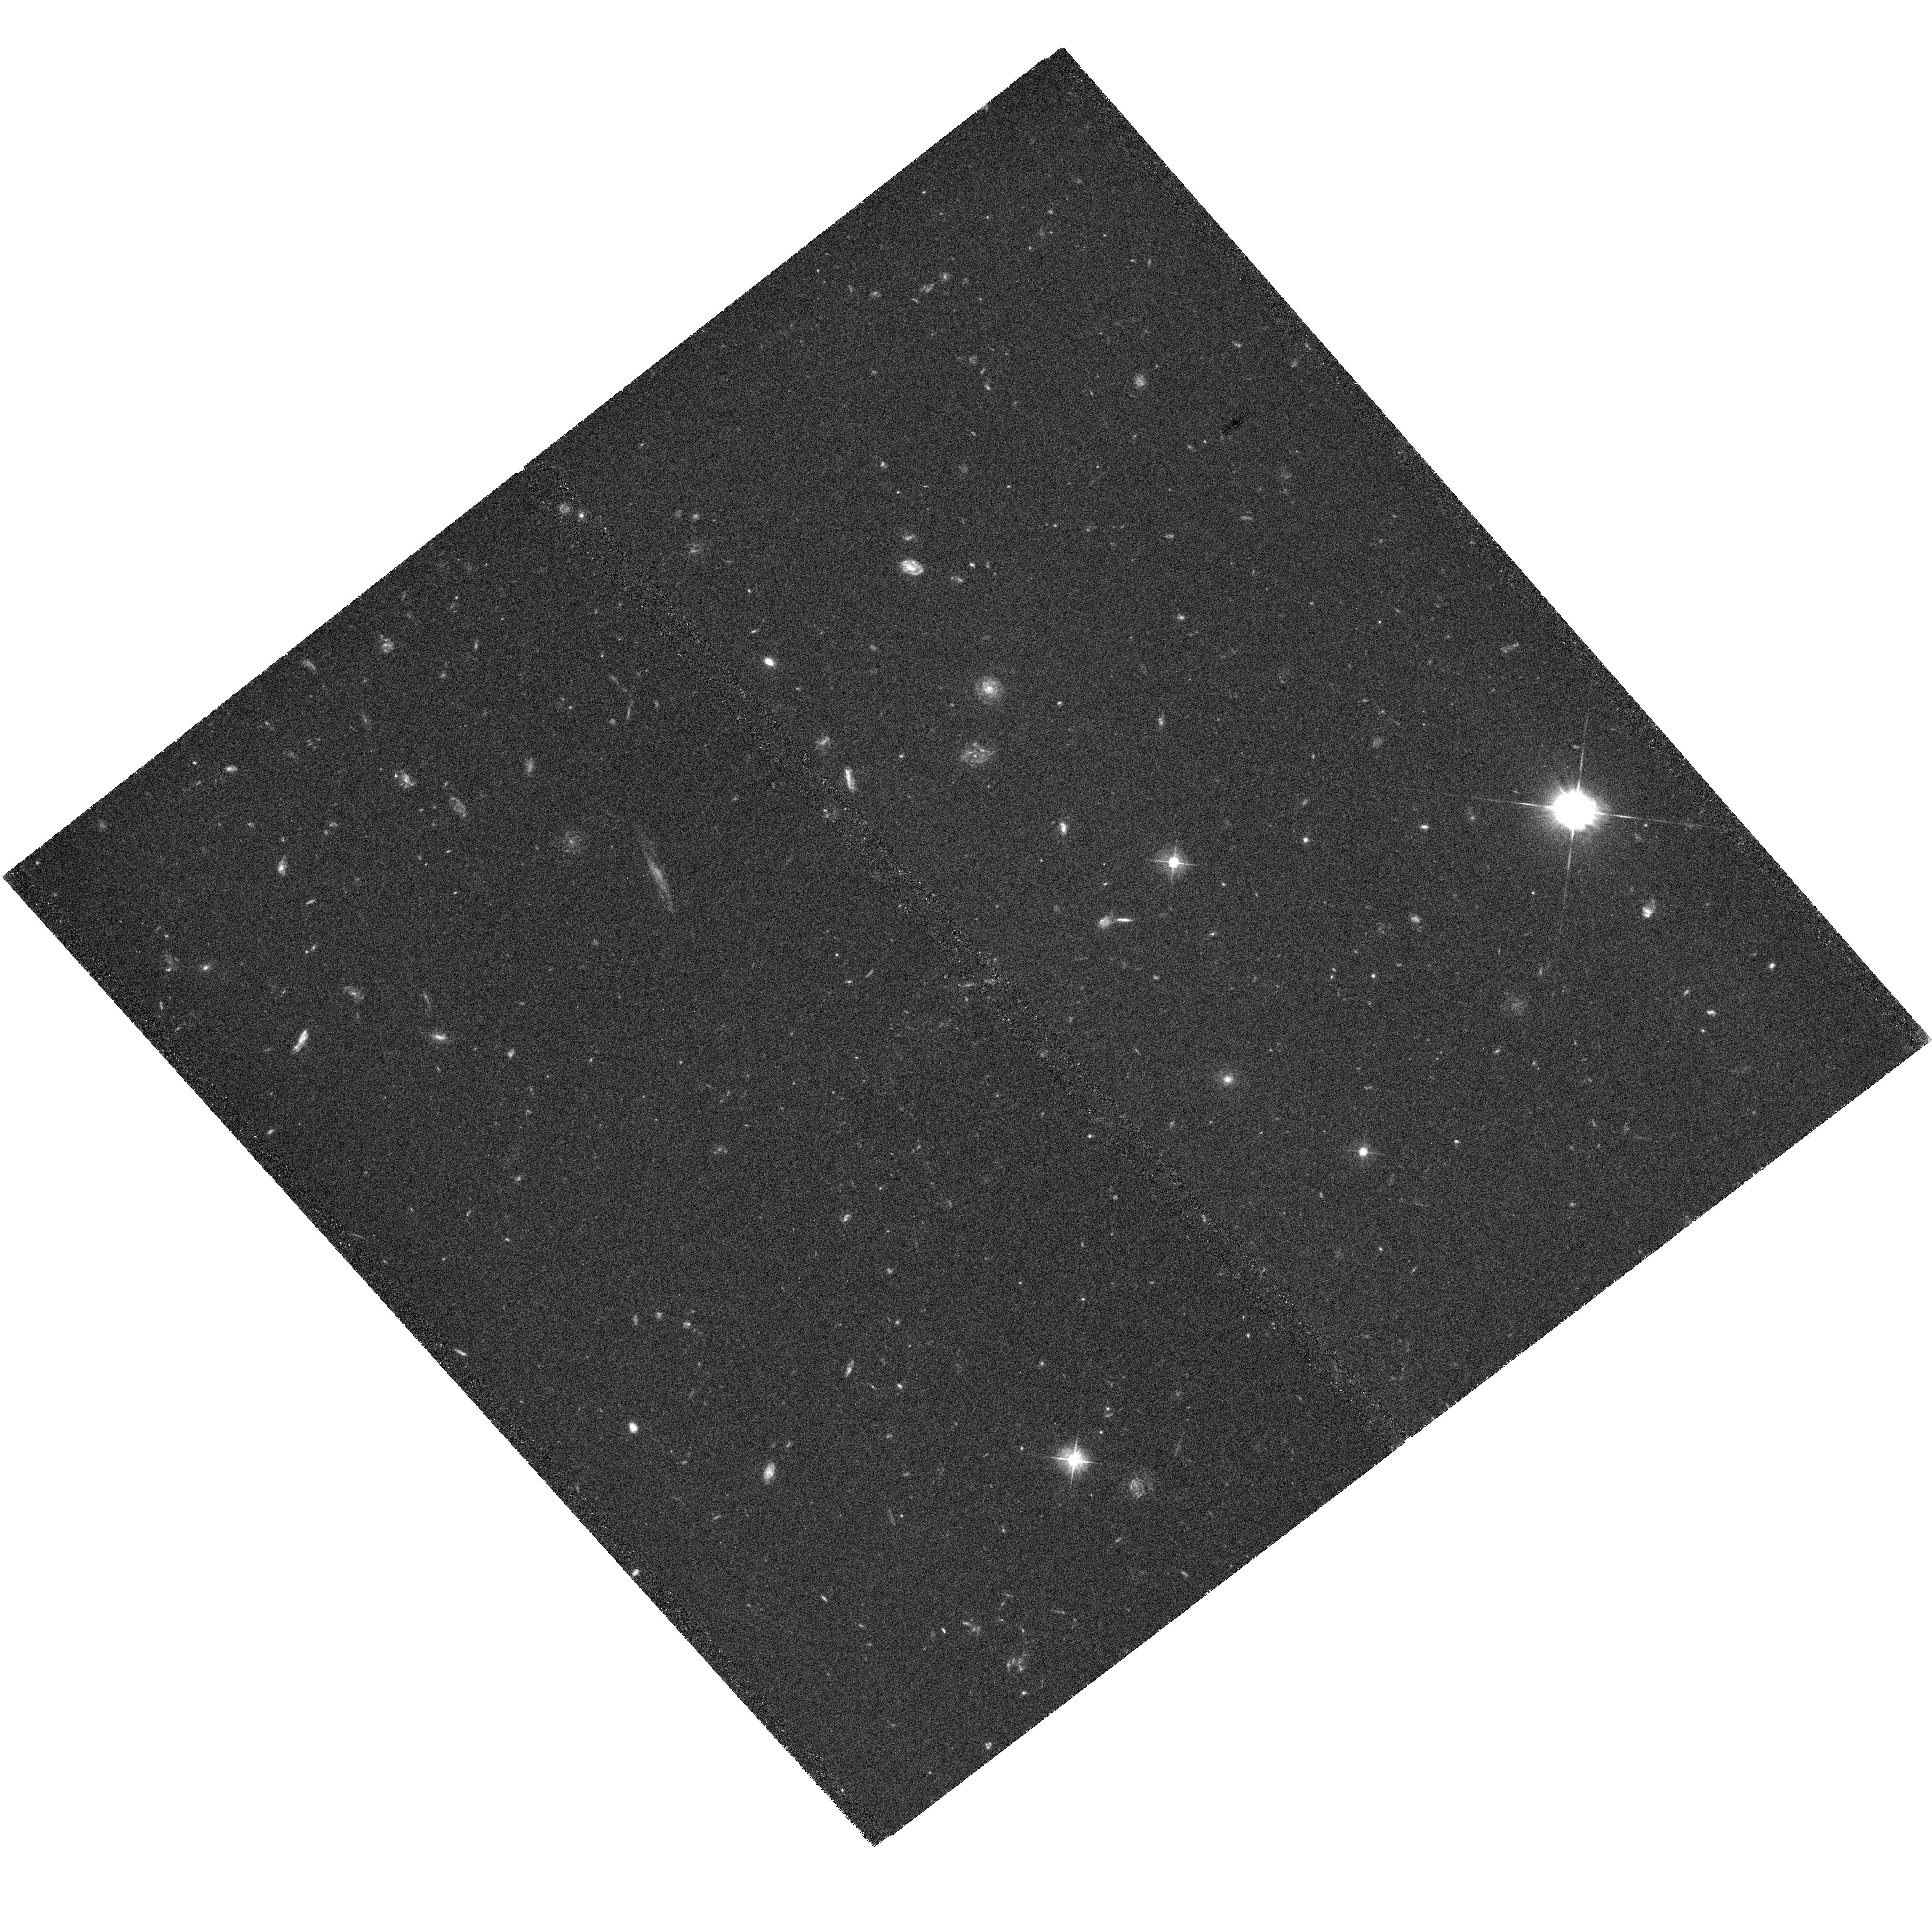
Target: PRG1. Instrument: WFC3/UVIS. Filter: F475W. Exposure: 2.4 h. Observation ID: hst_12608_01_wfc3_uvis_f475w_ibrb01

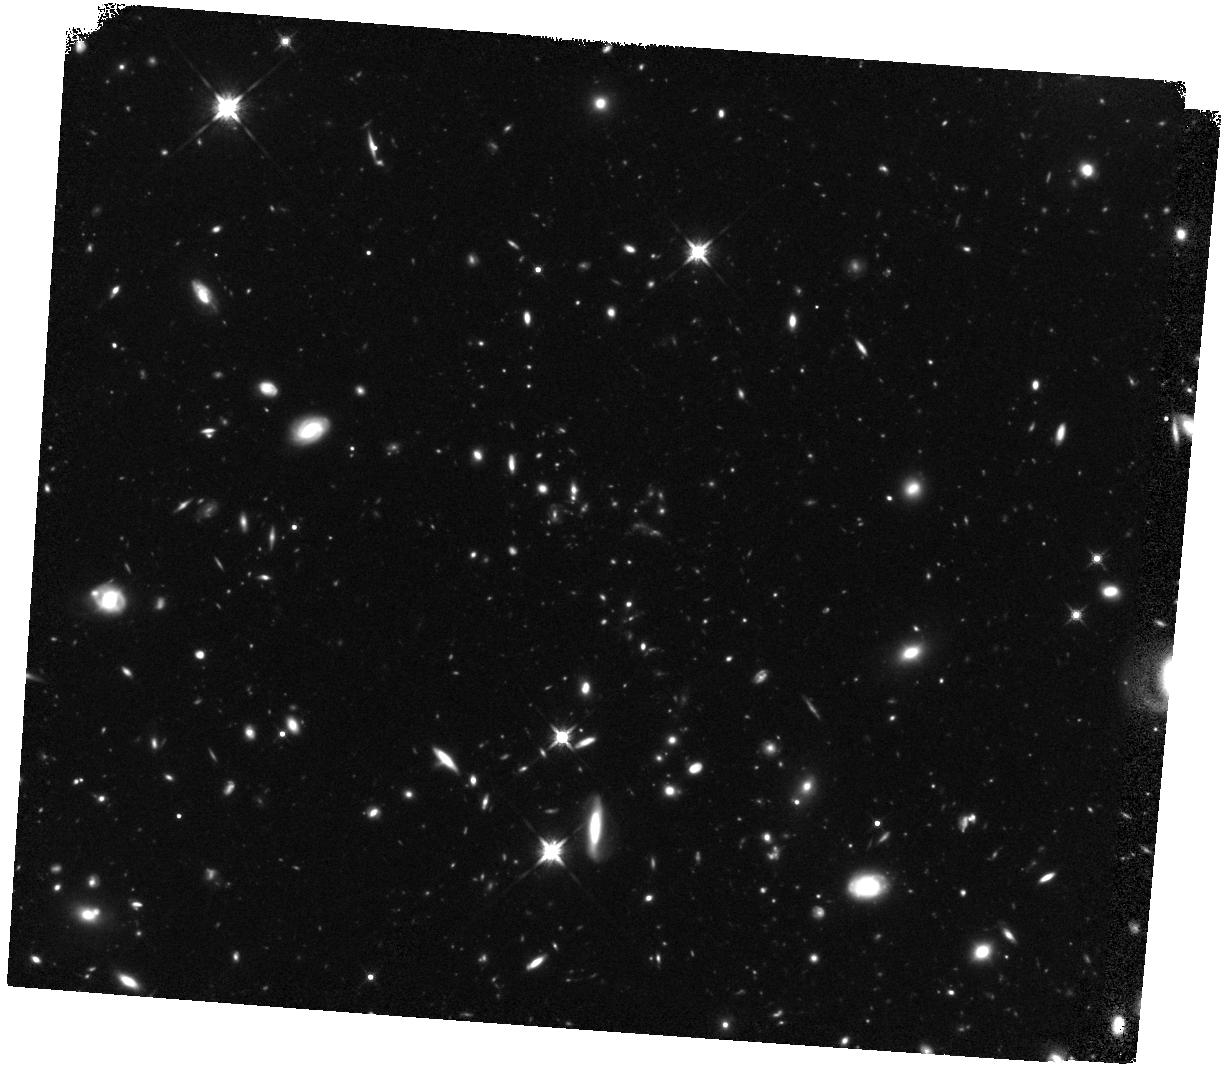
Target: PRG3. Instrument: WFC3/IR. Filter: F140W. Exposure: 1.7 h. Observation ID: hst_12608_10_wfc3_ir_f140w_ibrb10

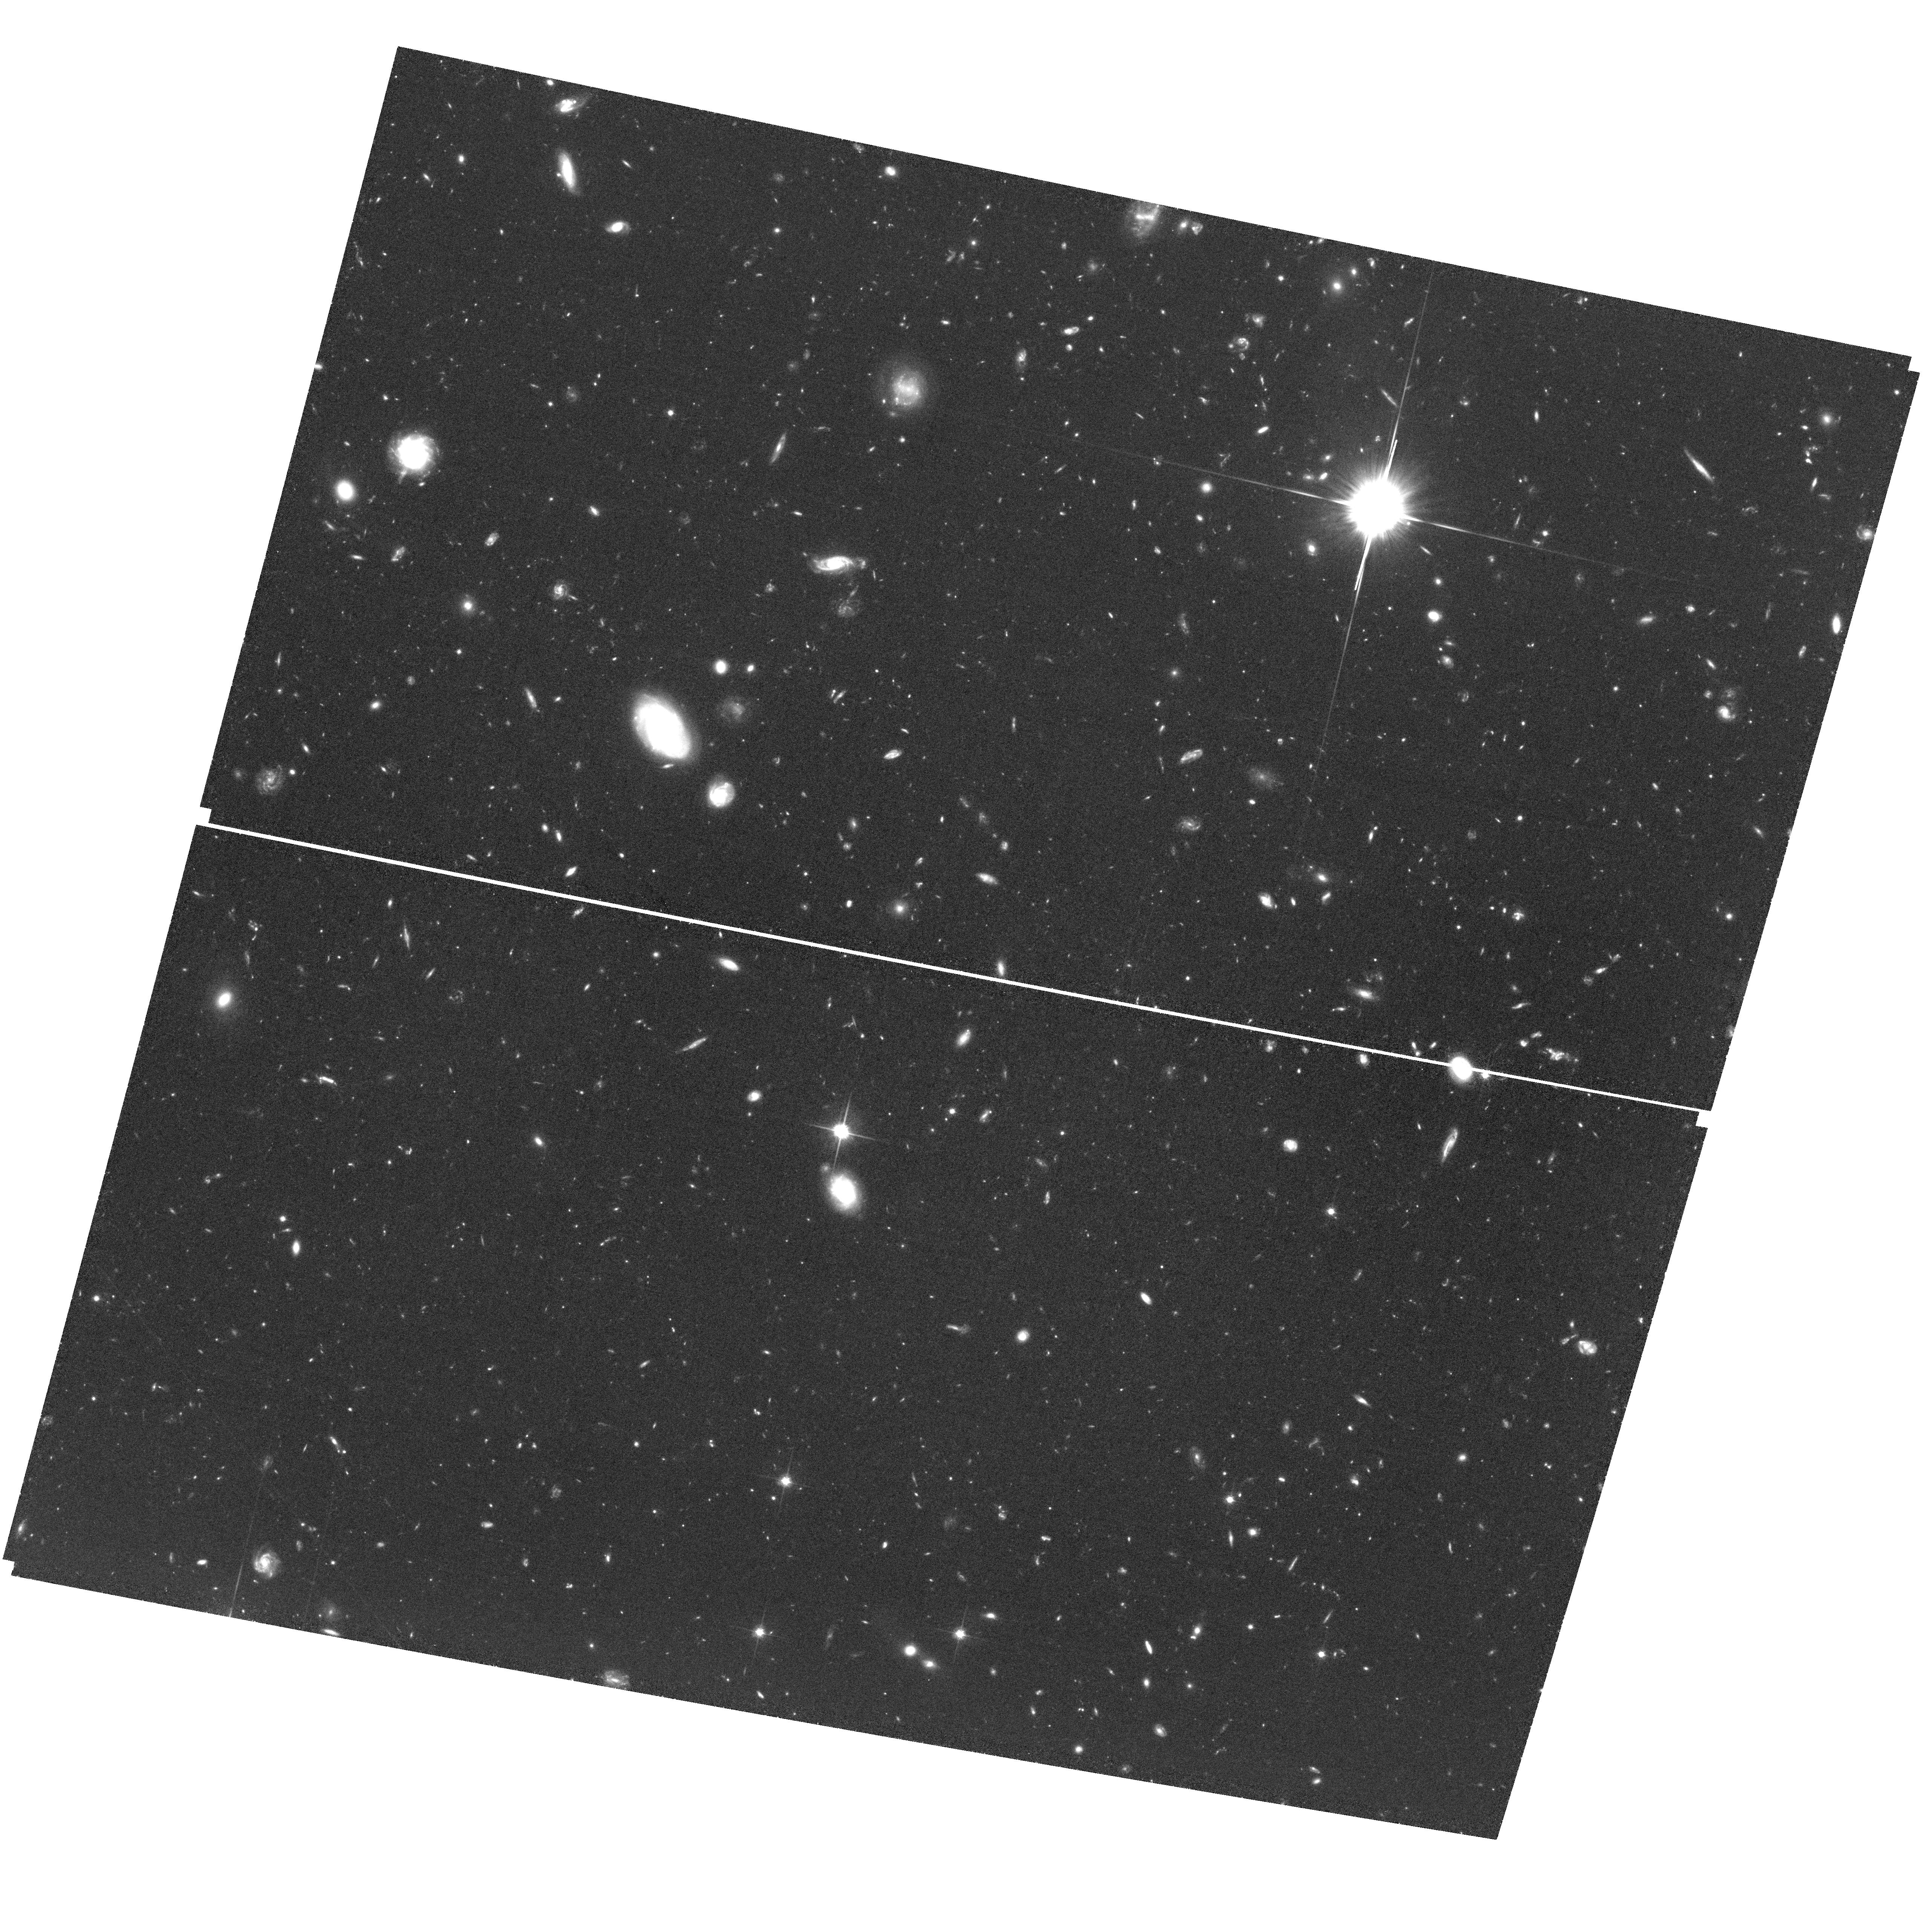
Target: field at RA 216.661°, Dec 35.320°. Instrument: ACS/WFC. Filter: F814W. Exposure: 2.9 h. Observation ID: hst_12608_06_acs_wfc_f814w_jbrb06

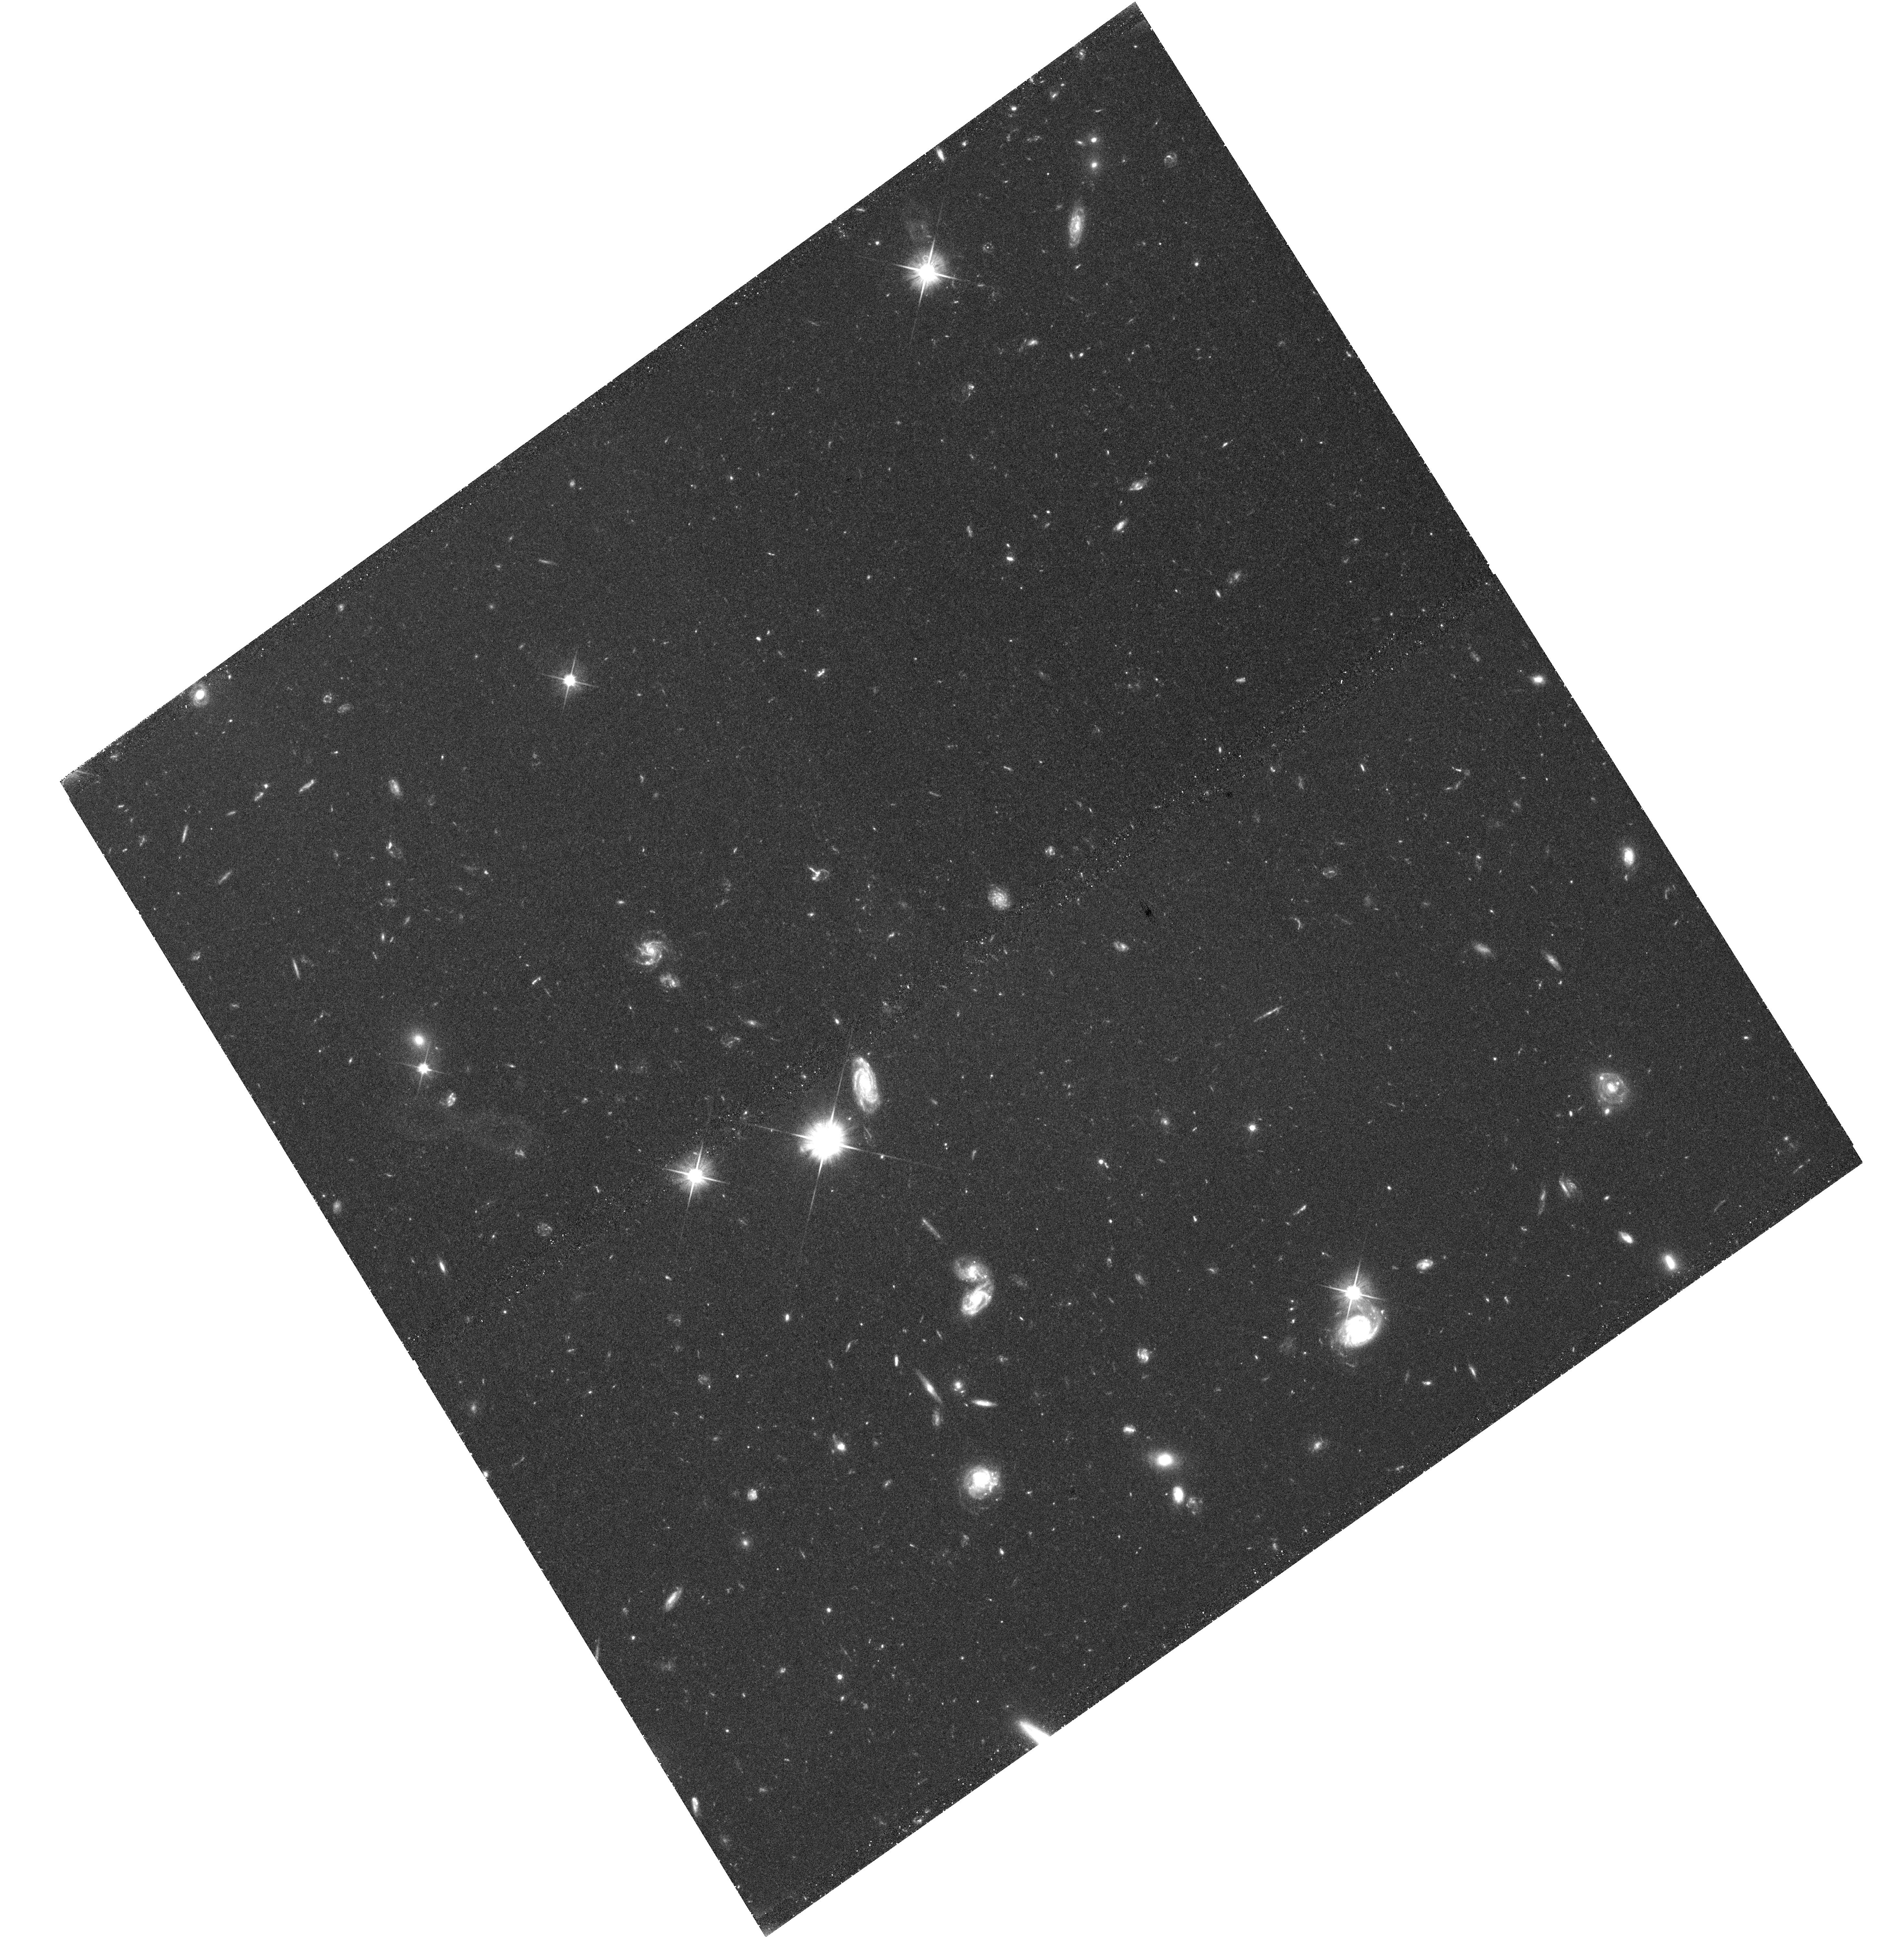
Target: PRG2. Instrument: WFC3/UVIS. Filter: F606W. Exposure: 1.6 h. Observation ID: hst_12608_05_wfc3_uvis_f606w_ibrb05

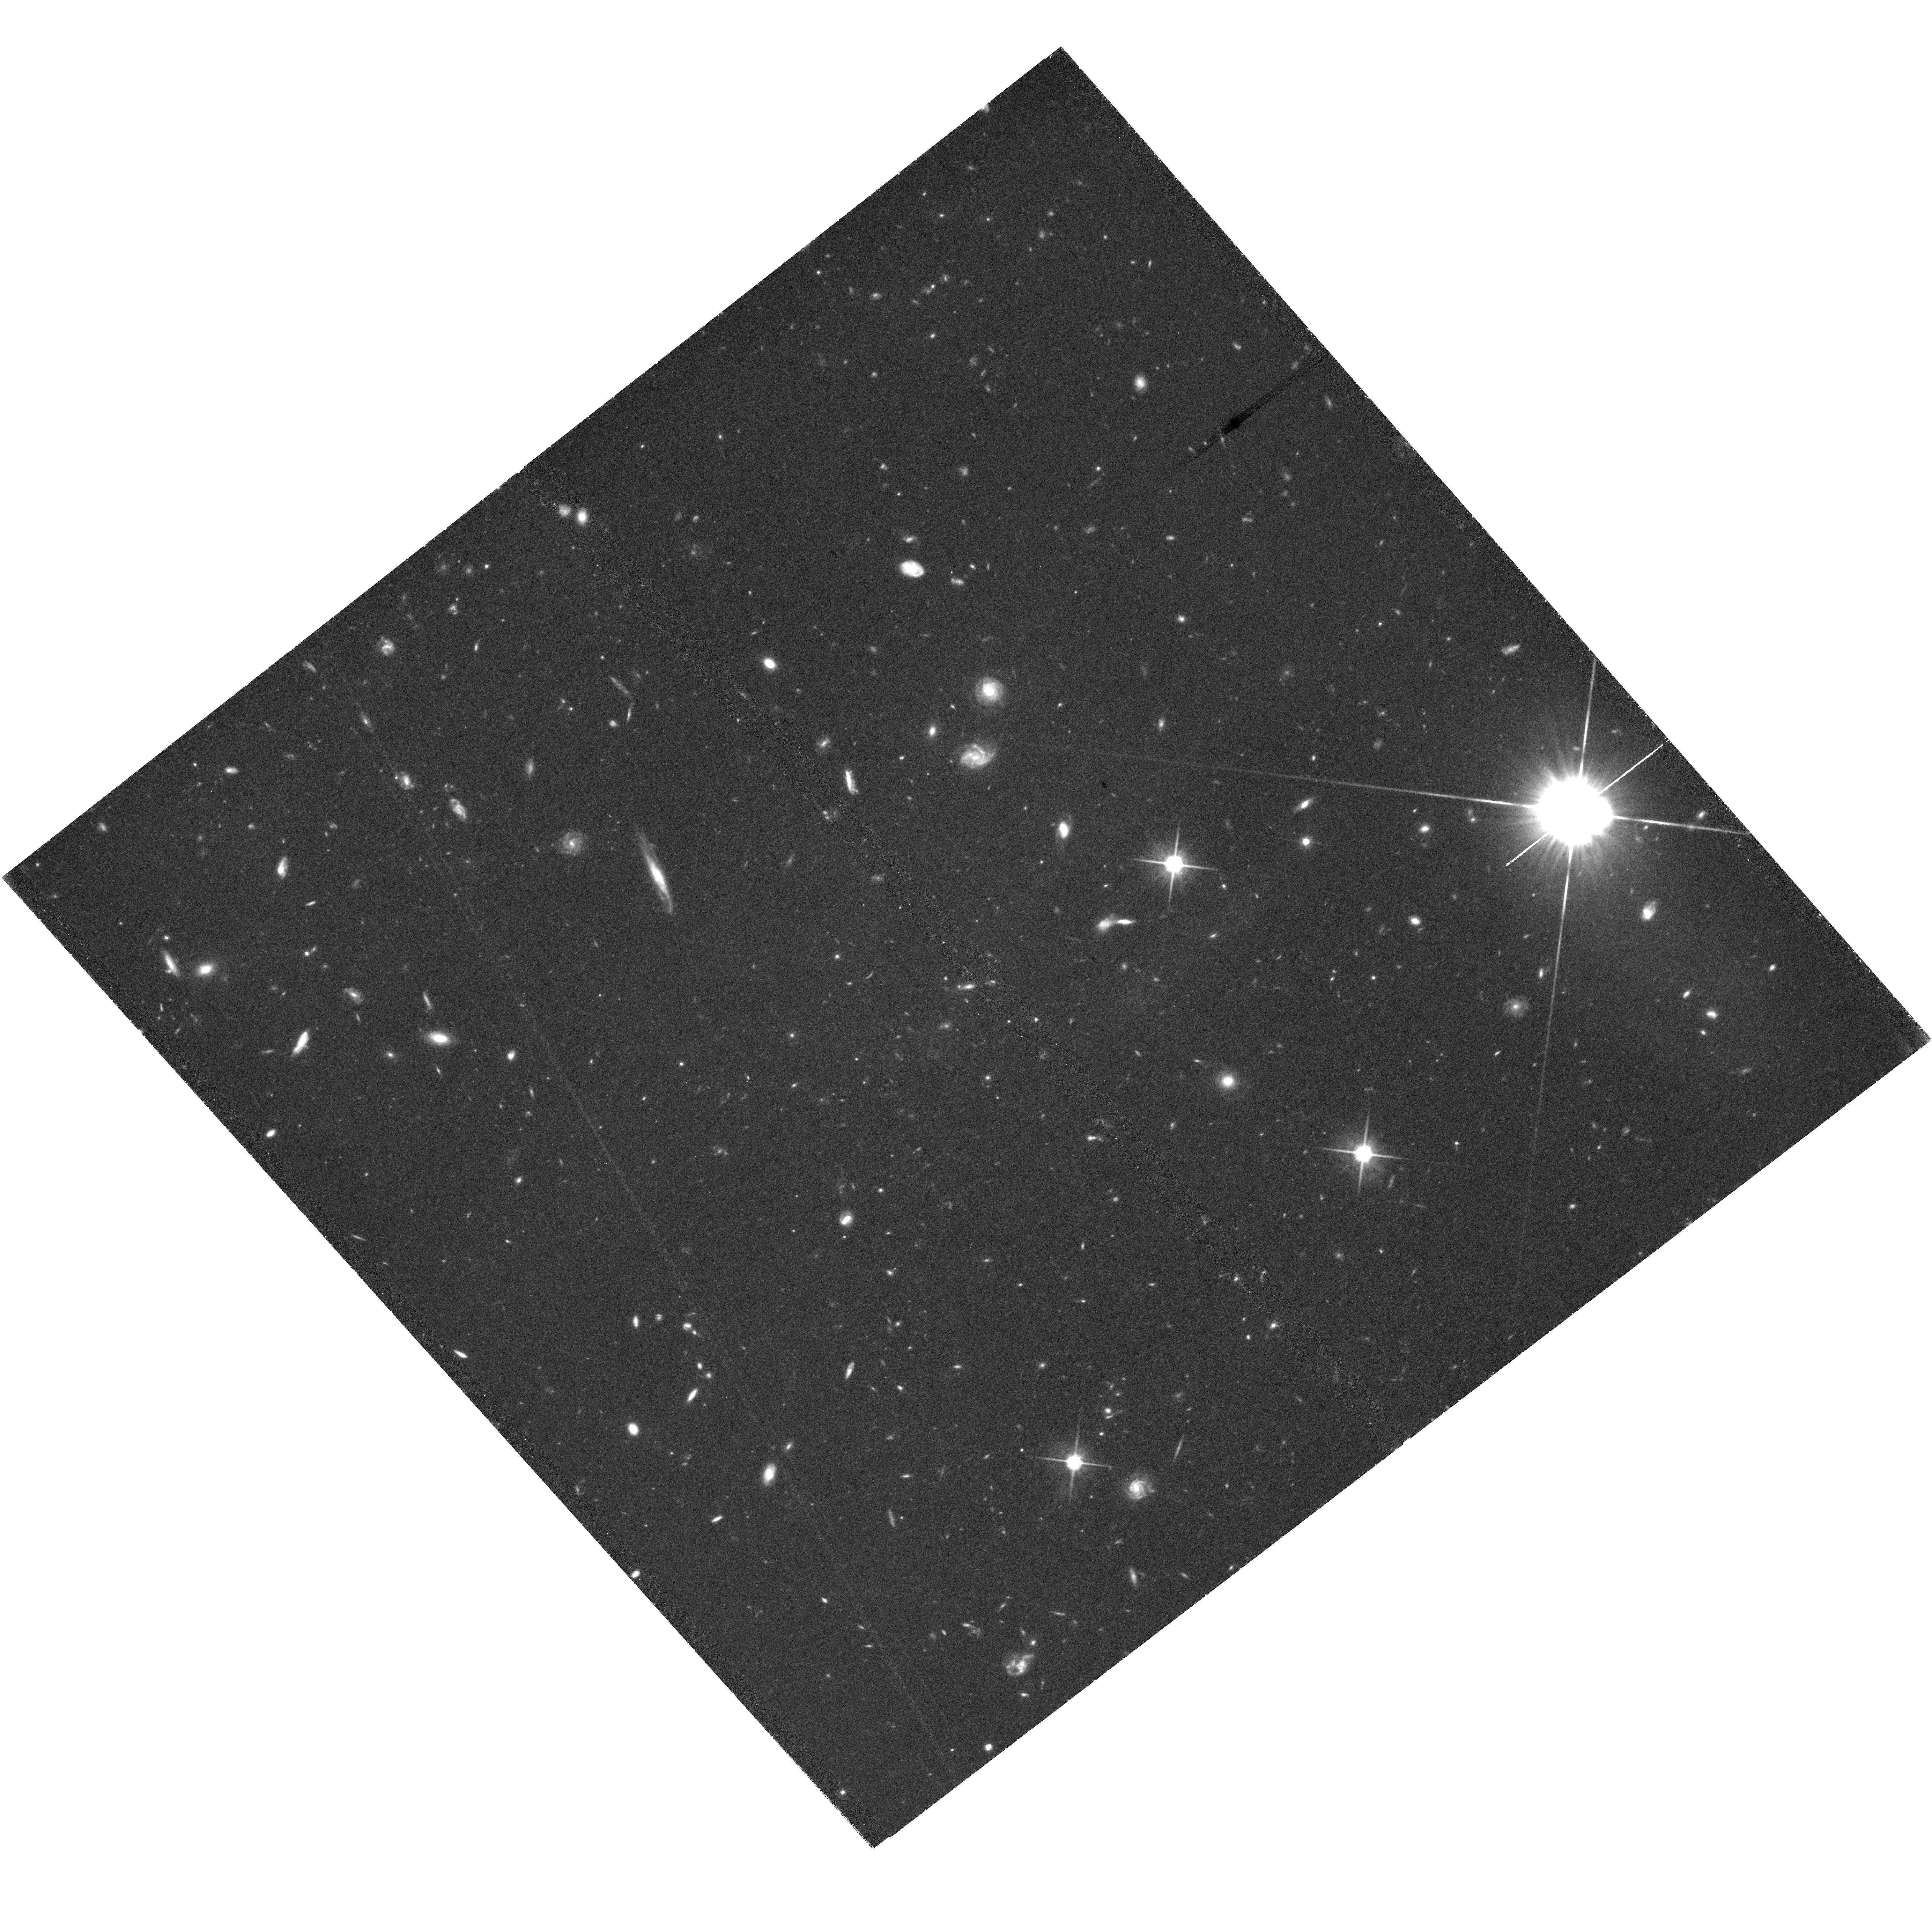
Target: PRG1. Instrument: WFC3/UVIS. Filter: F814W. Exposure: 3.2 h. Observation ID: hst_12608_02_wfc3_uvis_f814w_ibrb02

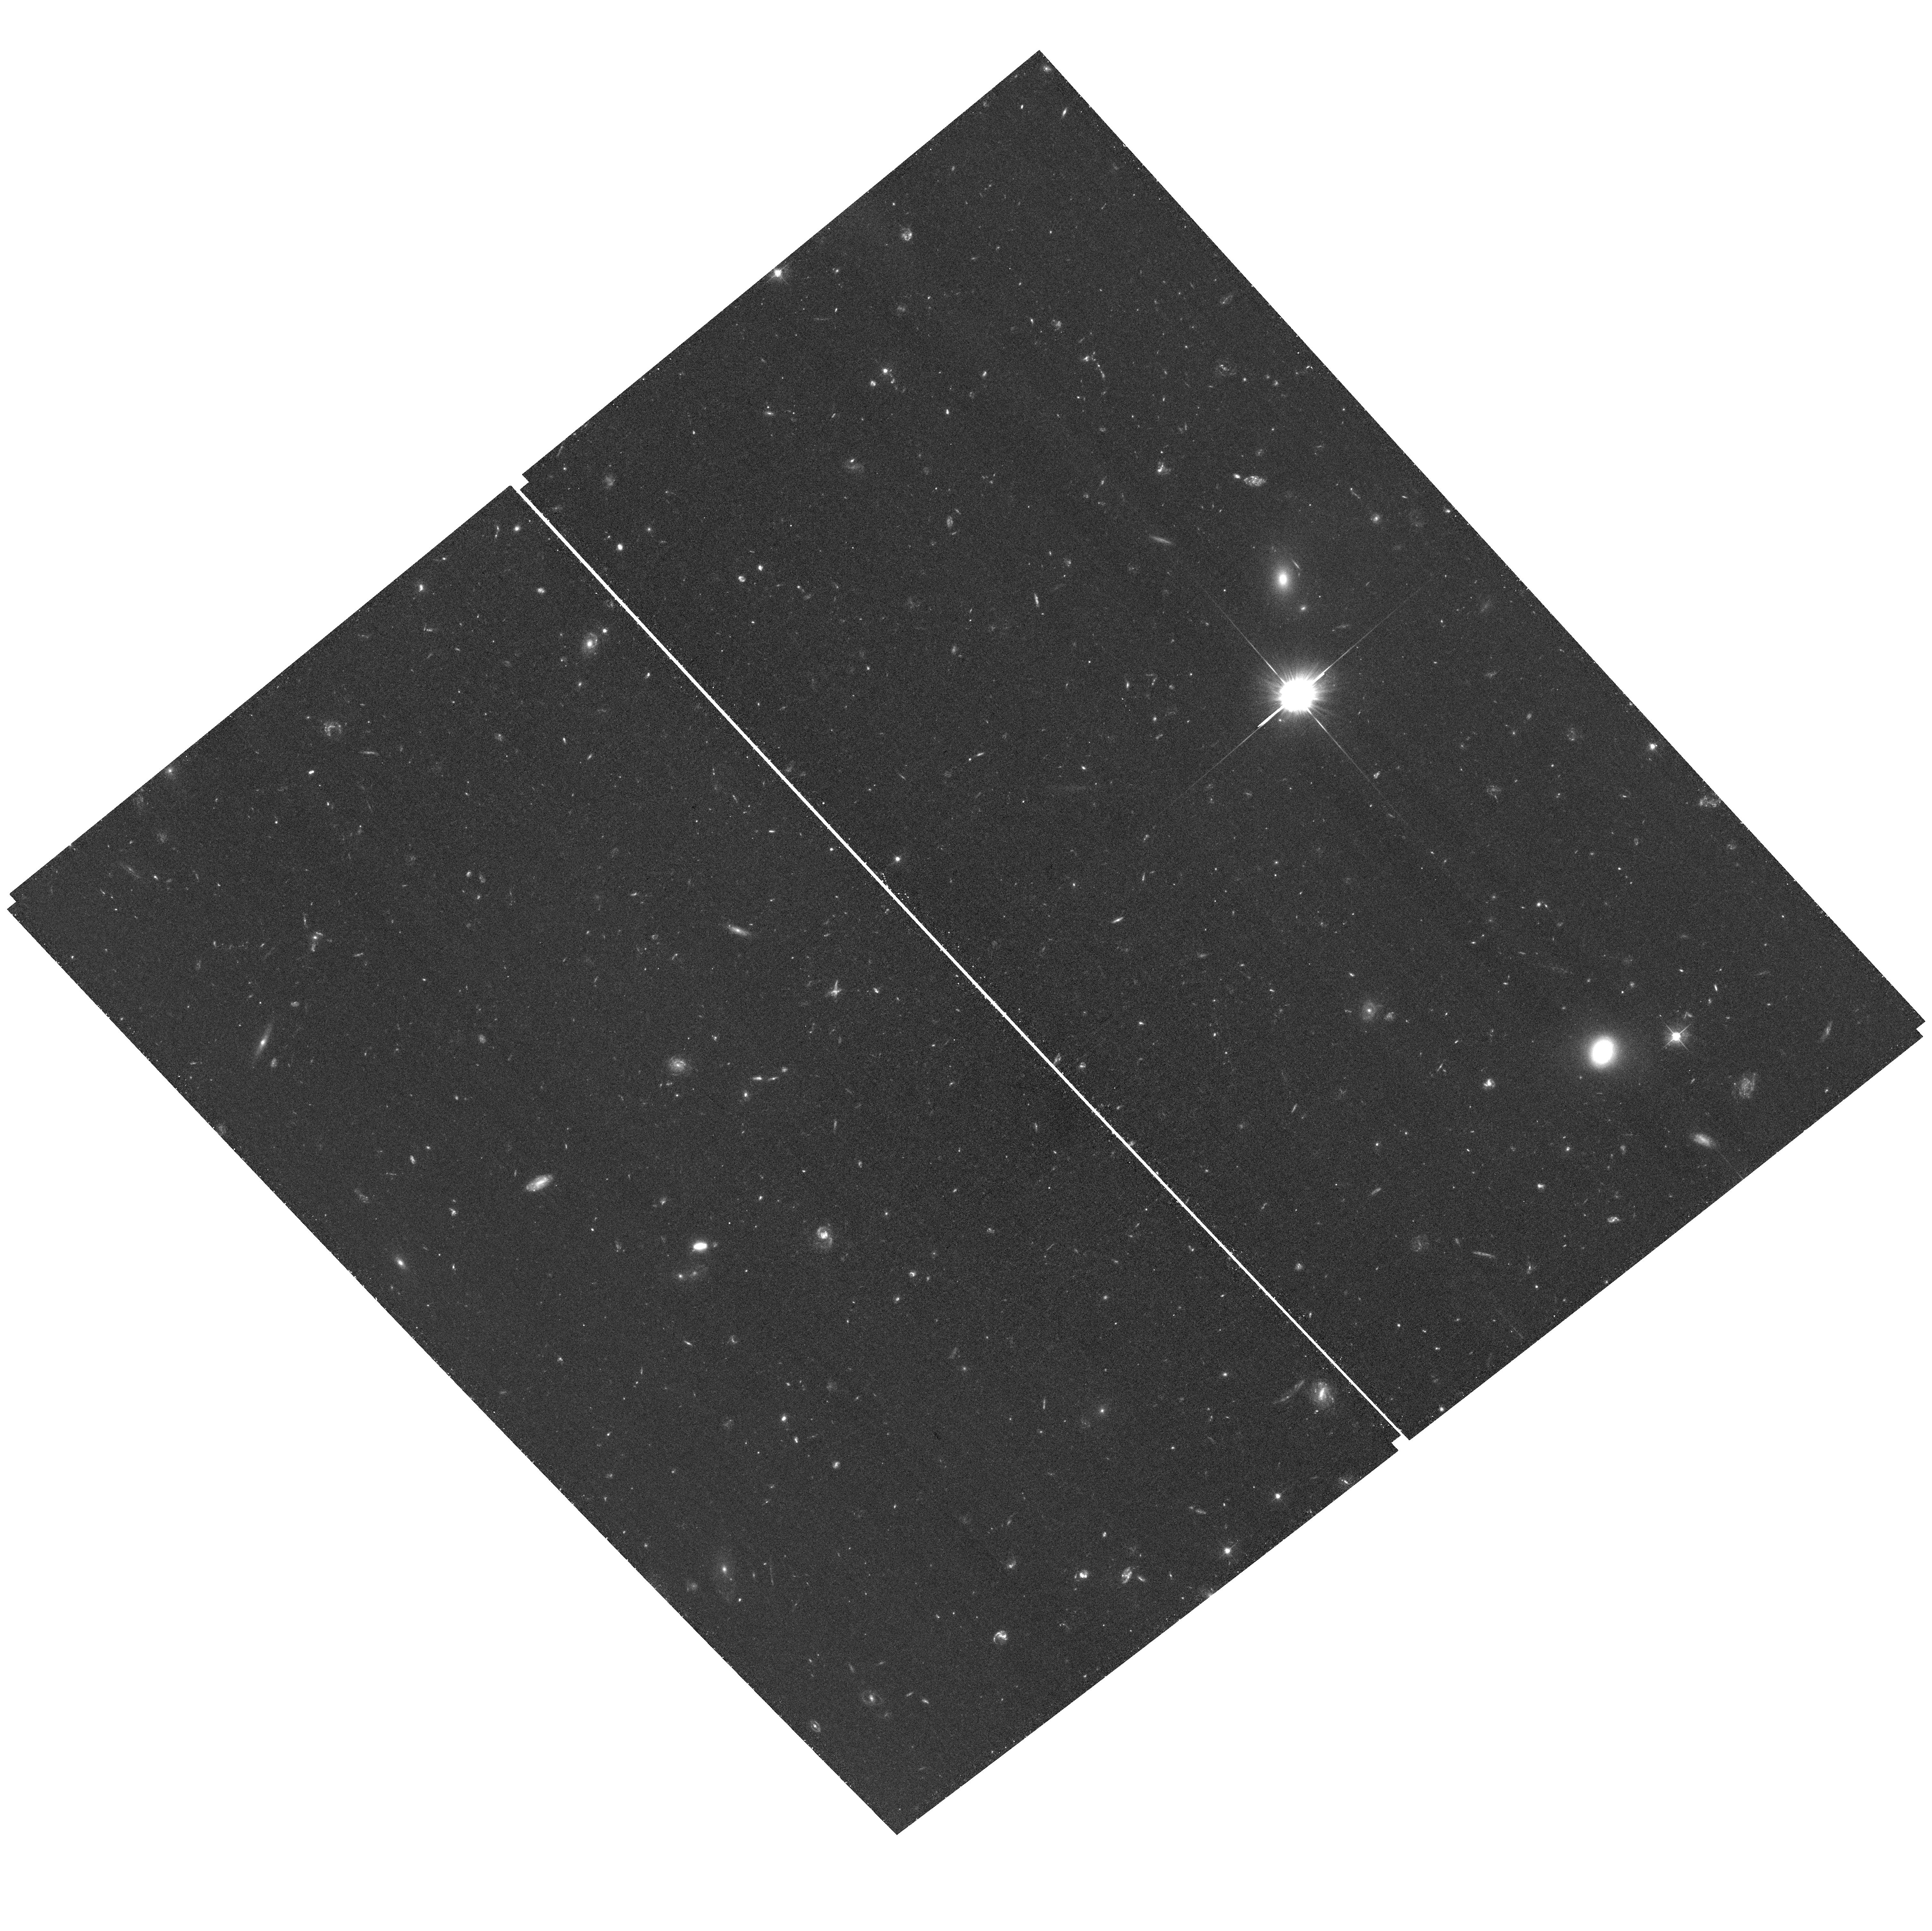
Target: field at RA 218.548°, Dec 33.591°. Instrument: ACS/WFC. Filter: F475W. Exposure: 1.4 h. Observation ID: hst_12608_09_acs_wfc_f475w_jbrb09

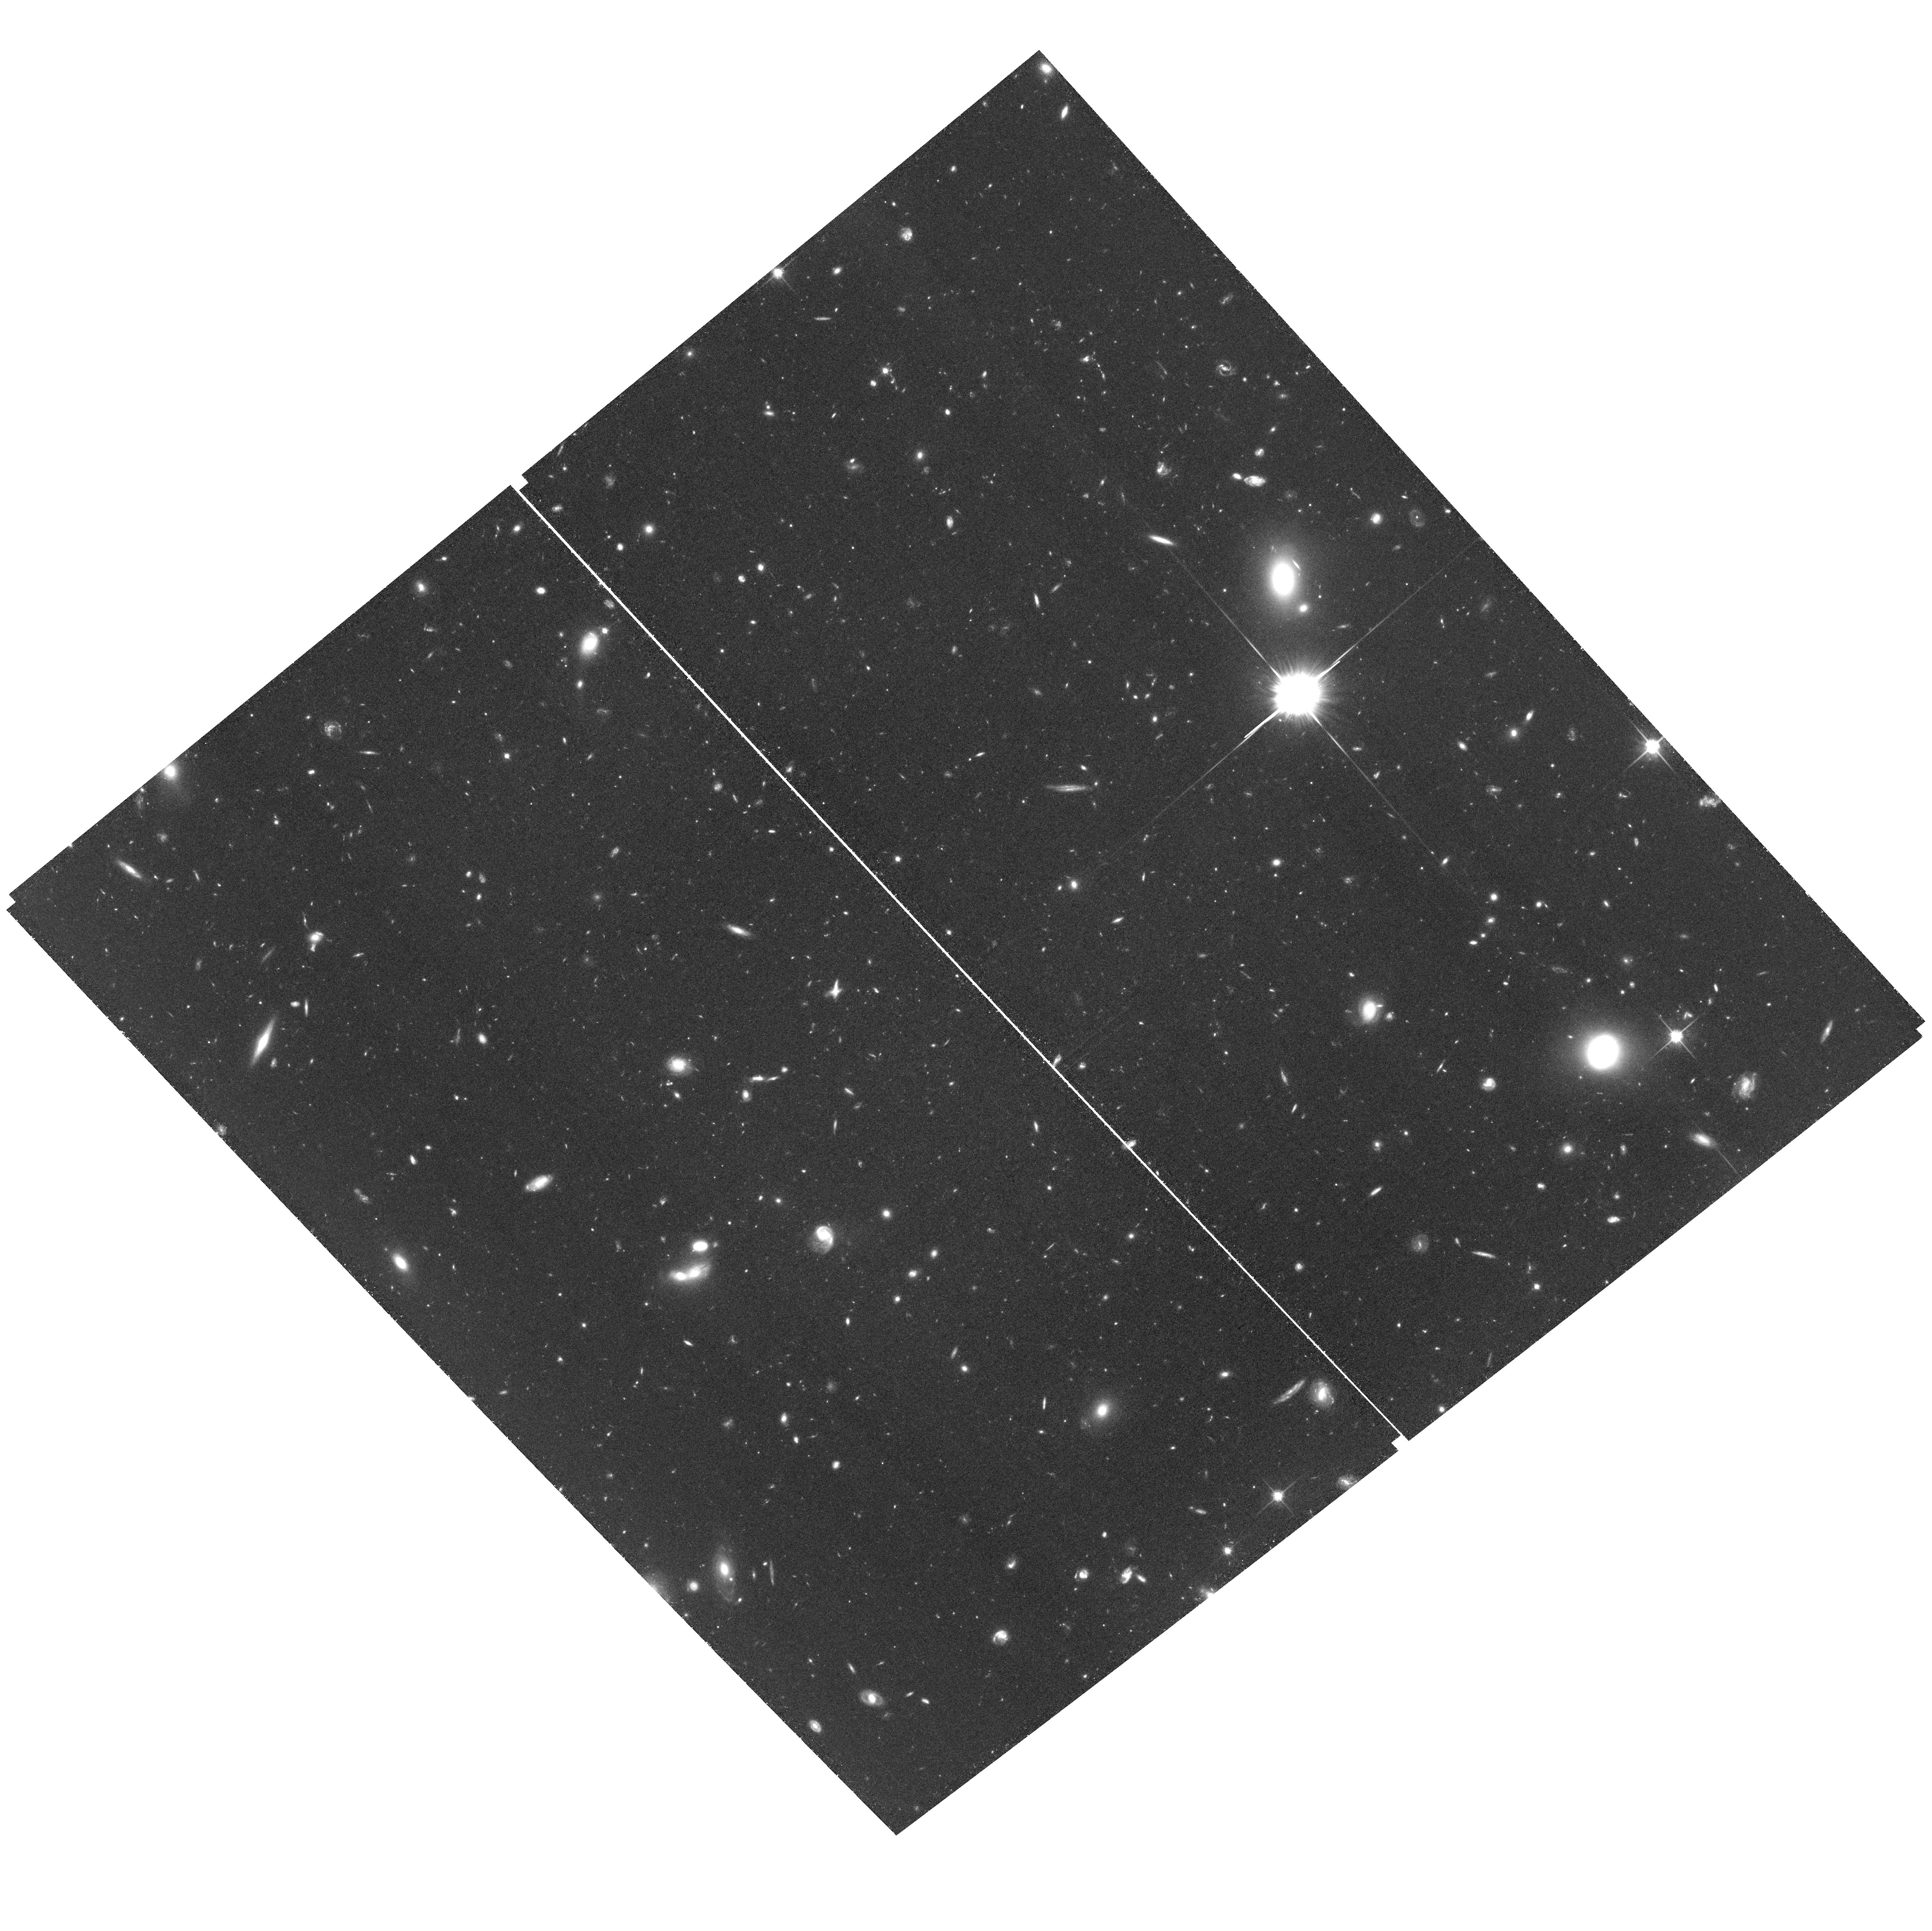
Target: field at RA 218.548°, Dec 33.591°. Instrument: ACS/WFC. Filter: F814W. Exposure: 2.2 h. Observation ID: hst_12608_09_acs_wfc_f814w_jbrb09

Small-scale Morphology and Continuum Colors of Giant Lya Nebulae (PI: Prescott, Moire)

The power mechanism responsible for giant Lya nebulae is a subject of intense debate. These enormous (~100 kpc) and extremely luminous (L_Lya~1E44 erg/s) systems are thought to be regions of ongoing massive galaxy formation. A number of physical mechanisms have been investigated, but observational studies have thus far been unable to unambiguously pinpoint the underlying power source in these rare systems. Up until now, one important aspect of Lya nebulae has yet to be fully explored: namely, the small-scale (sub-kpc) morphology and properties of the spatially extended UV continuum light. The morphology and color of this diffuse continuum provides a complementary means for discriminating between competing ionization scenarios --- spatially extended star formation, AGN scattered light, and gravitational cooling --- but most of the well-studied Lya nebulae lie at redshifts beyond 3 where the crucial constraint on the region of the Balmer break is difficult to obtain and existing low spatial resolution observations from the ground suffer from contamination by compact sources within these complex systems. We propose to image a new sample of systematically selected ``low'' redshift (z<2.5) Lya nebulae using ACS and WFC3 in order to disentangle the diffuse and compact continuum components in these complex sources, provide the first spatially resolved, uncontaminated measurements the color of this diffuse continuum component, assess the evolutionary state of the galaxies within the nebula, and put new constraints on the power source responsible for giant Lya nebulae.